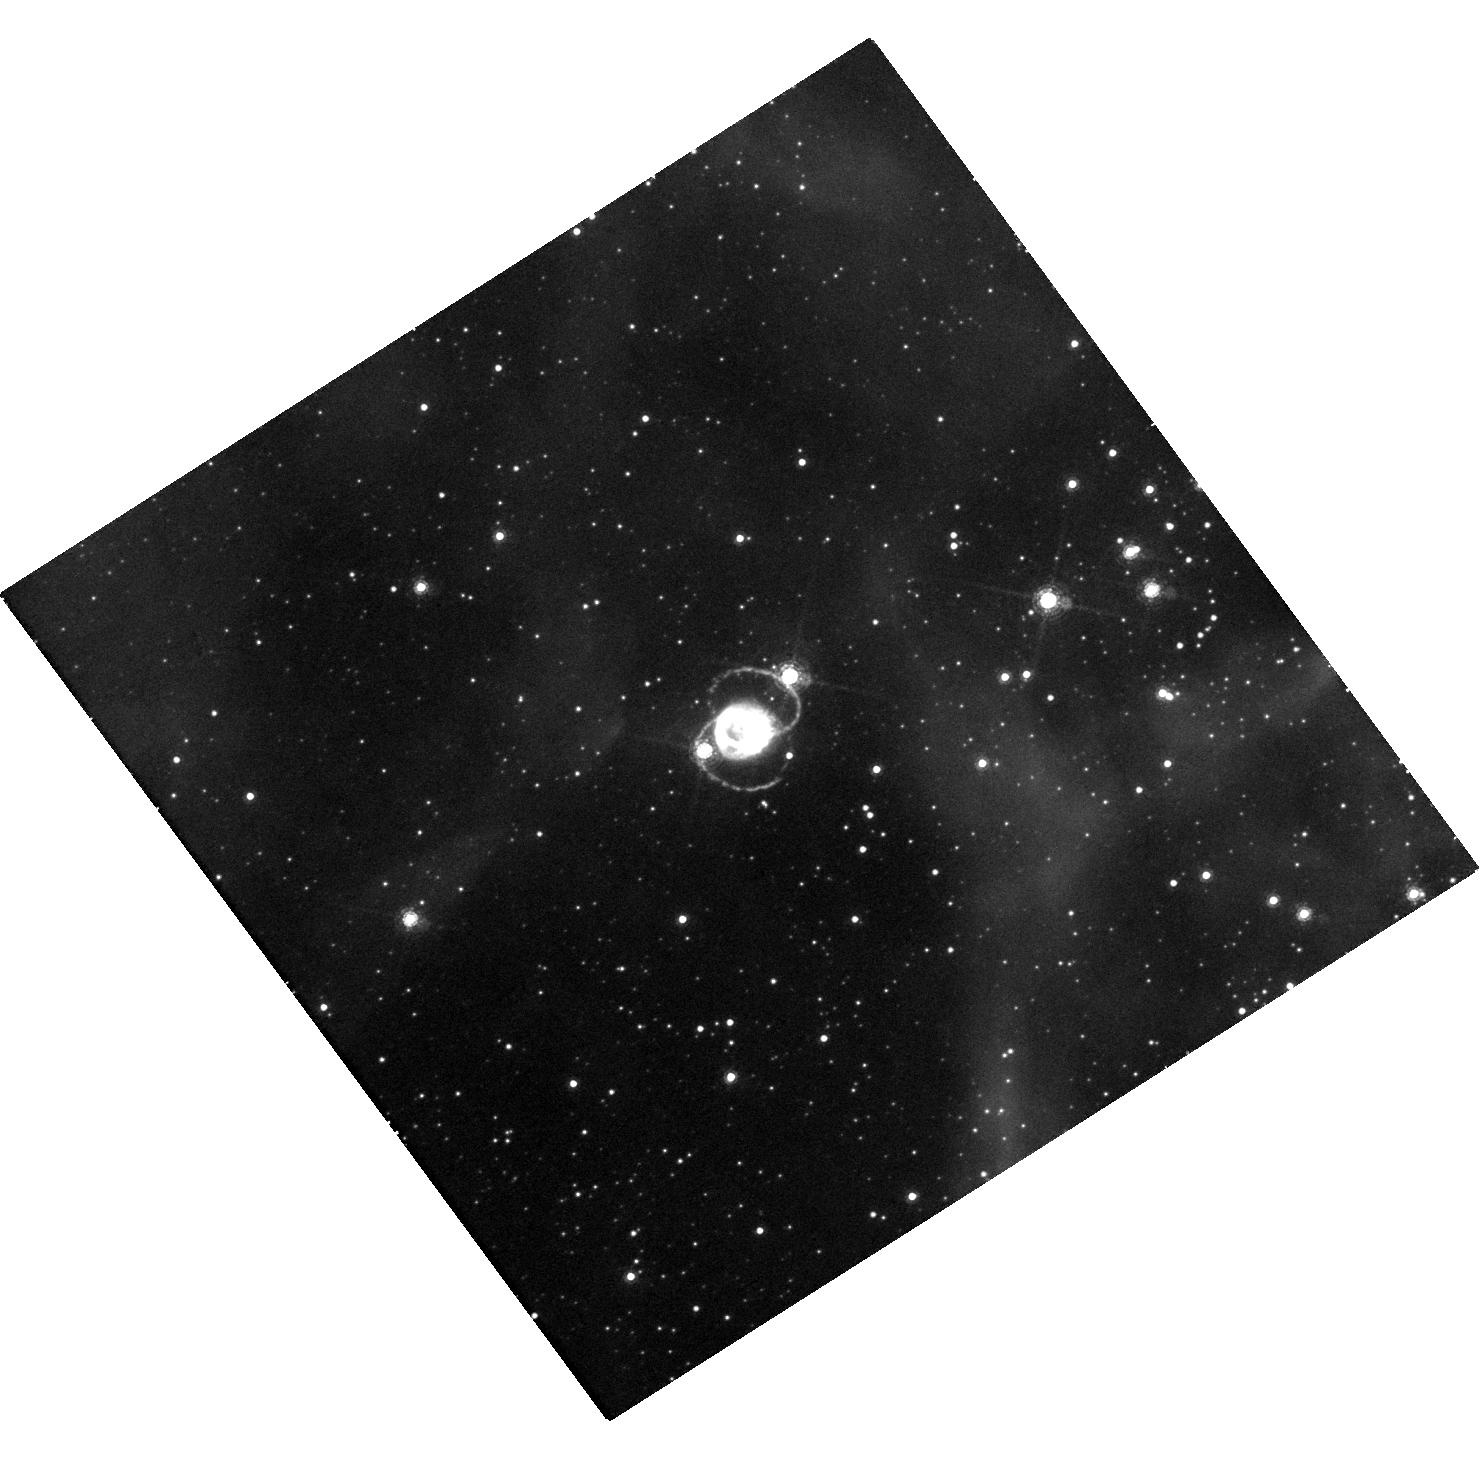
Target: SN-1987A. Instrument: WFC3/UVIS. Filter: F657N. Exposure: 47 min. Observation ID: hst_16265_02_wfc3_uvis_f657n_ieb902

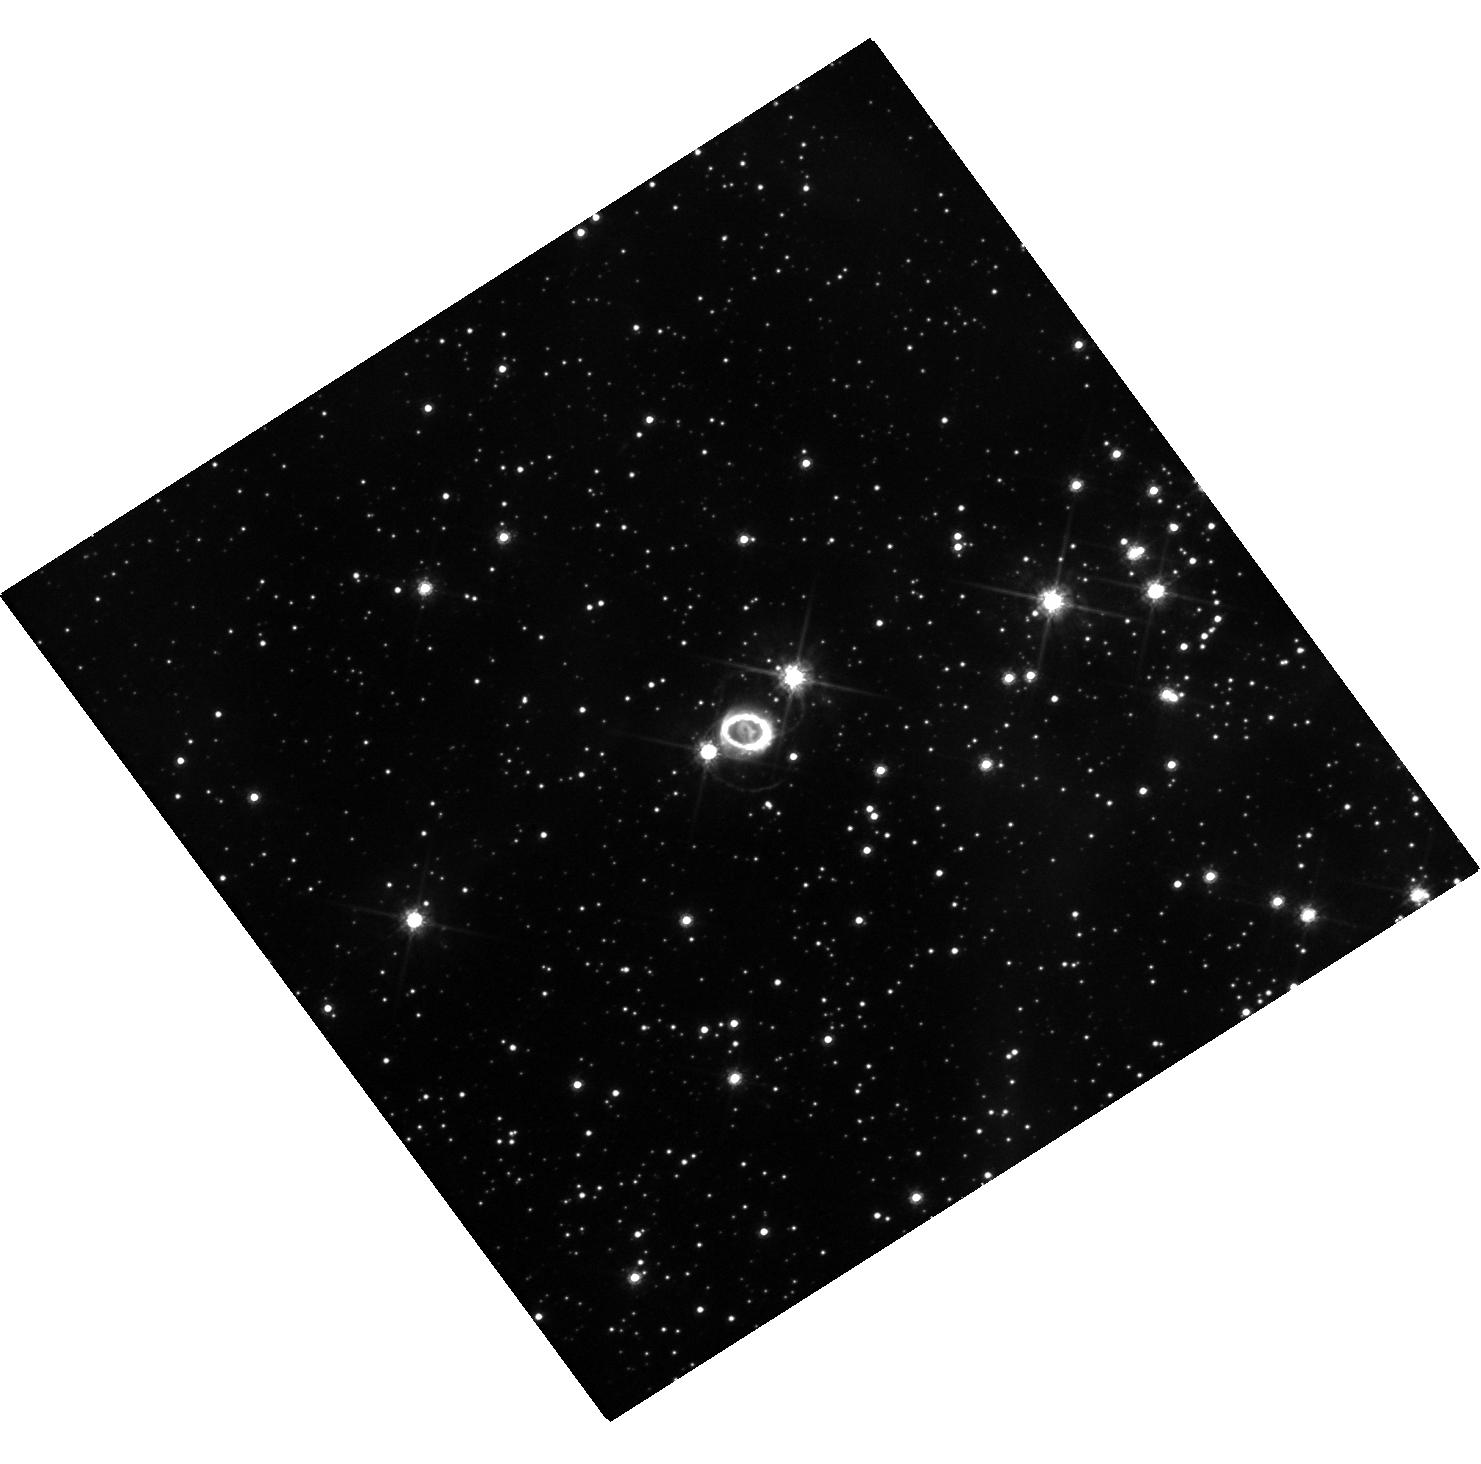
Target: SN-1987A. Instrument: WFC3/UVIS. Filter: F625W. Exposure: 18 min. Observation ID: hst_16265_01_wfc3_uvis_f625w_ieb901

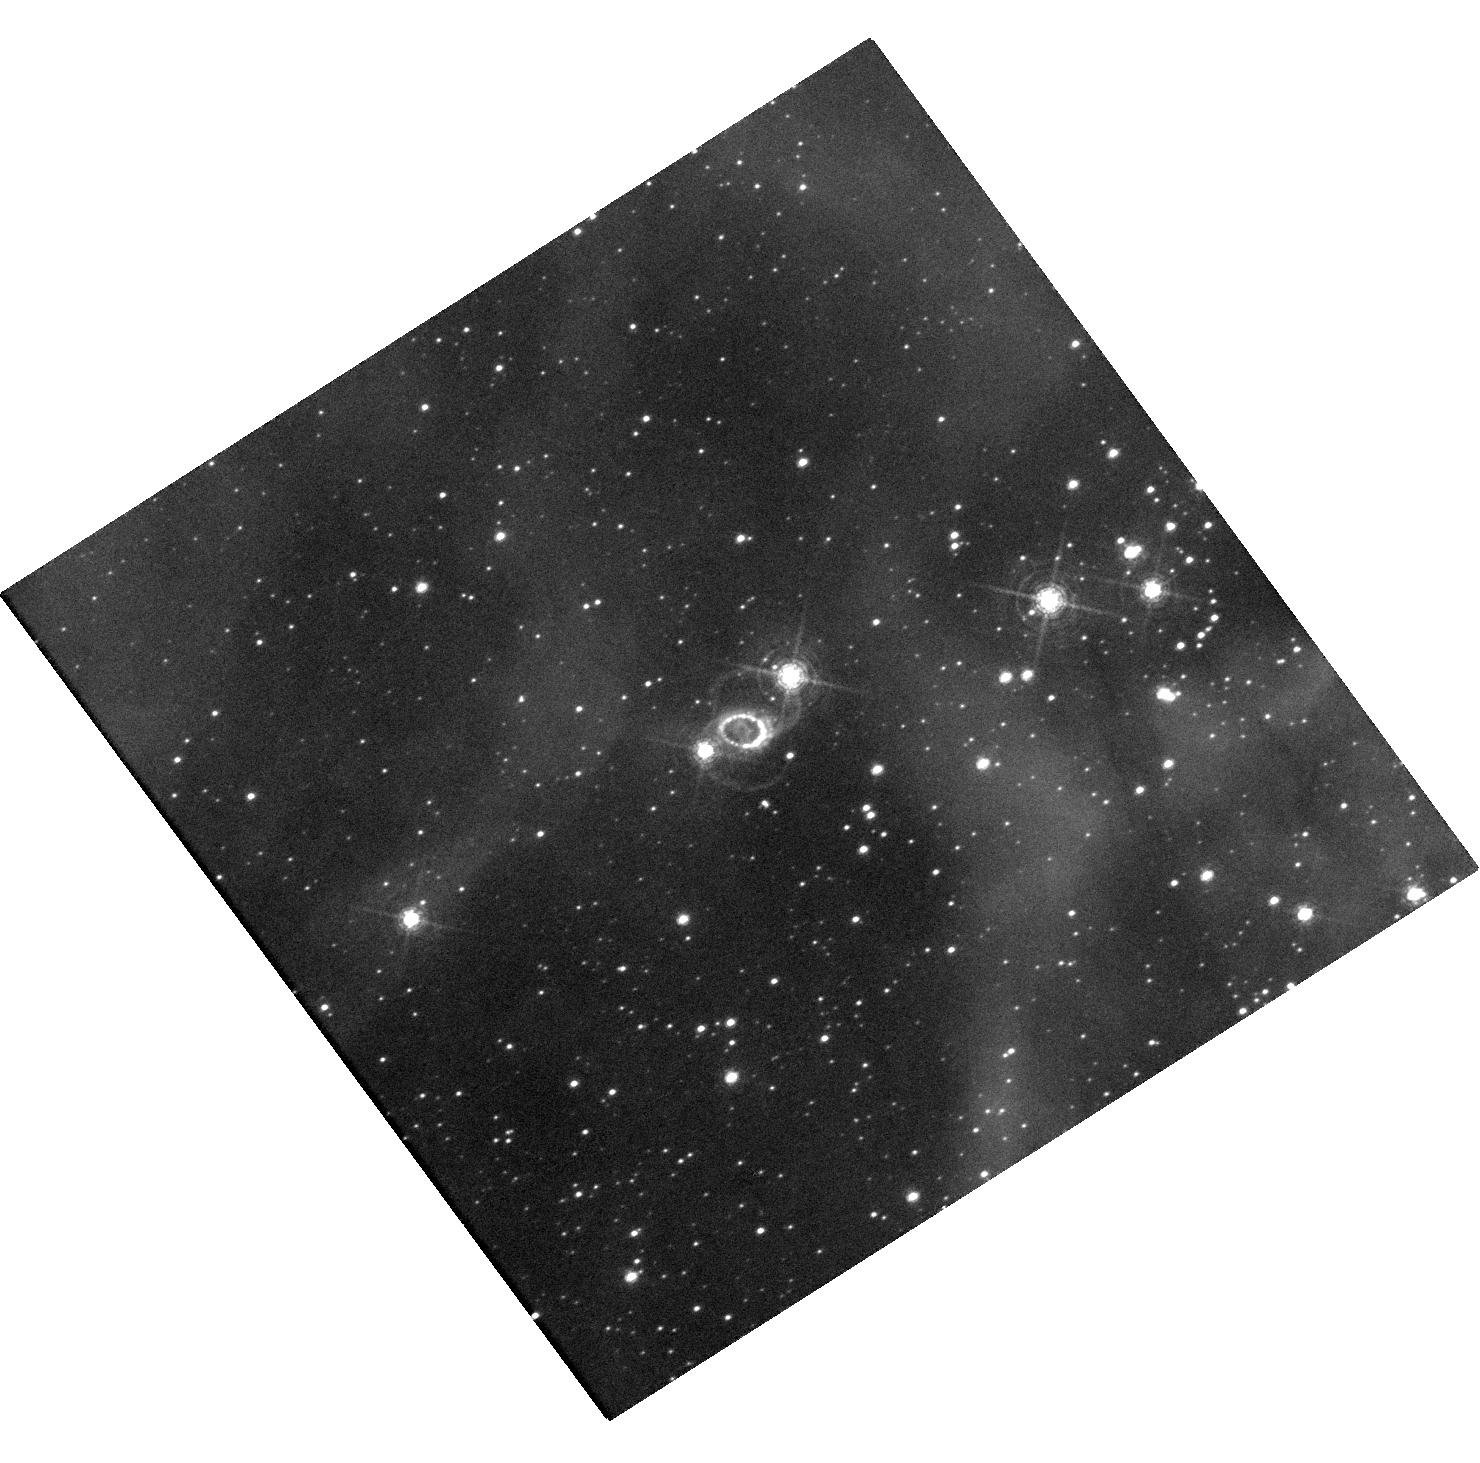
Target: SN-1987A. Instrument: WFC3/UVIS. Filter: F502N. Exposure: 1.6 h. Observation ID: hst_16265_03_wfc3_uvis_f502n_ieb903

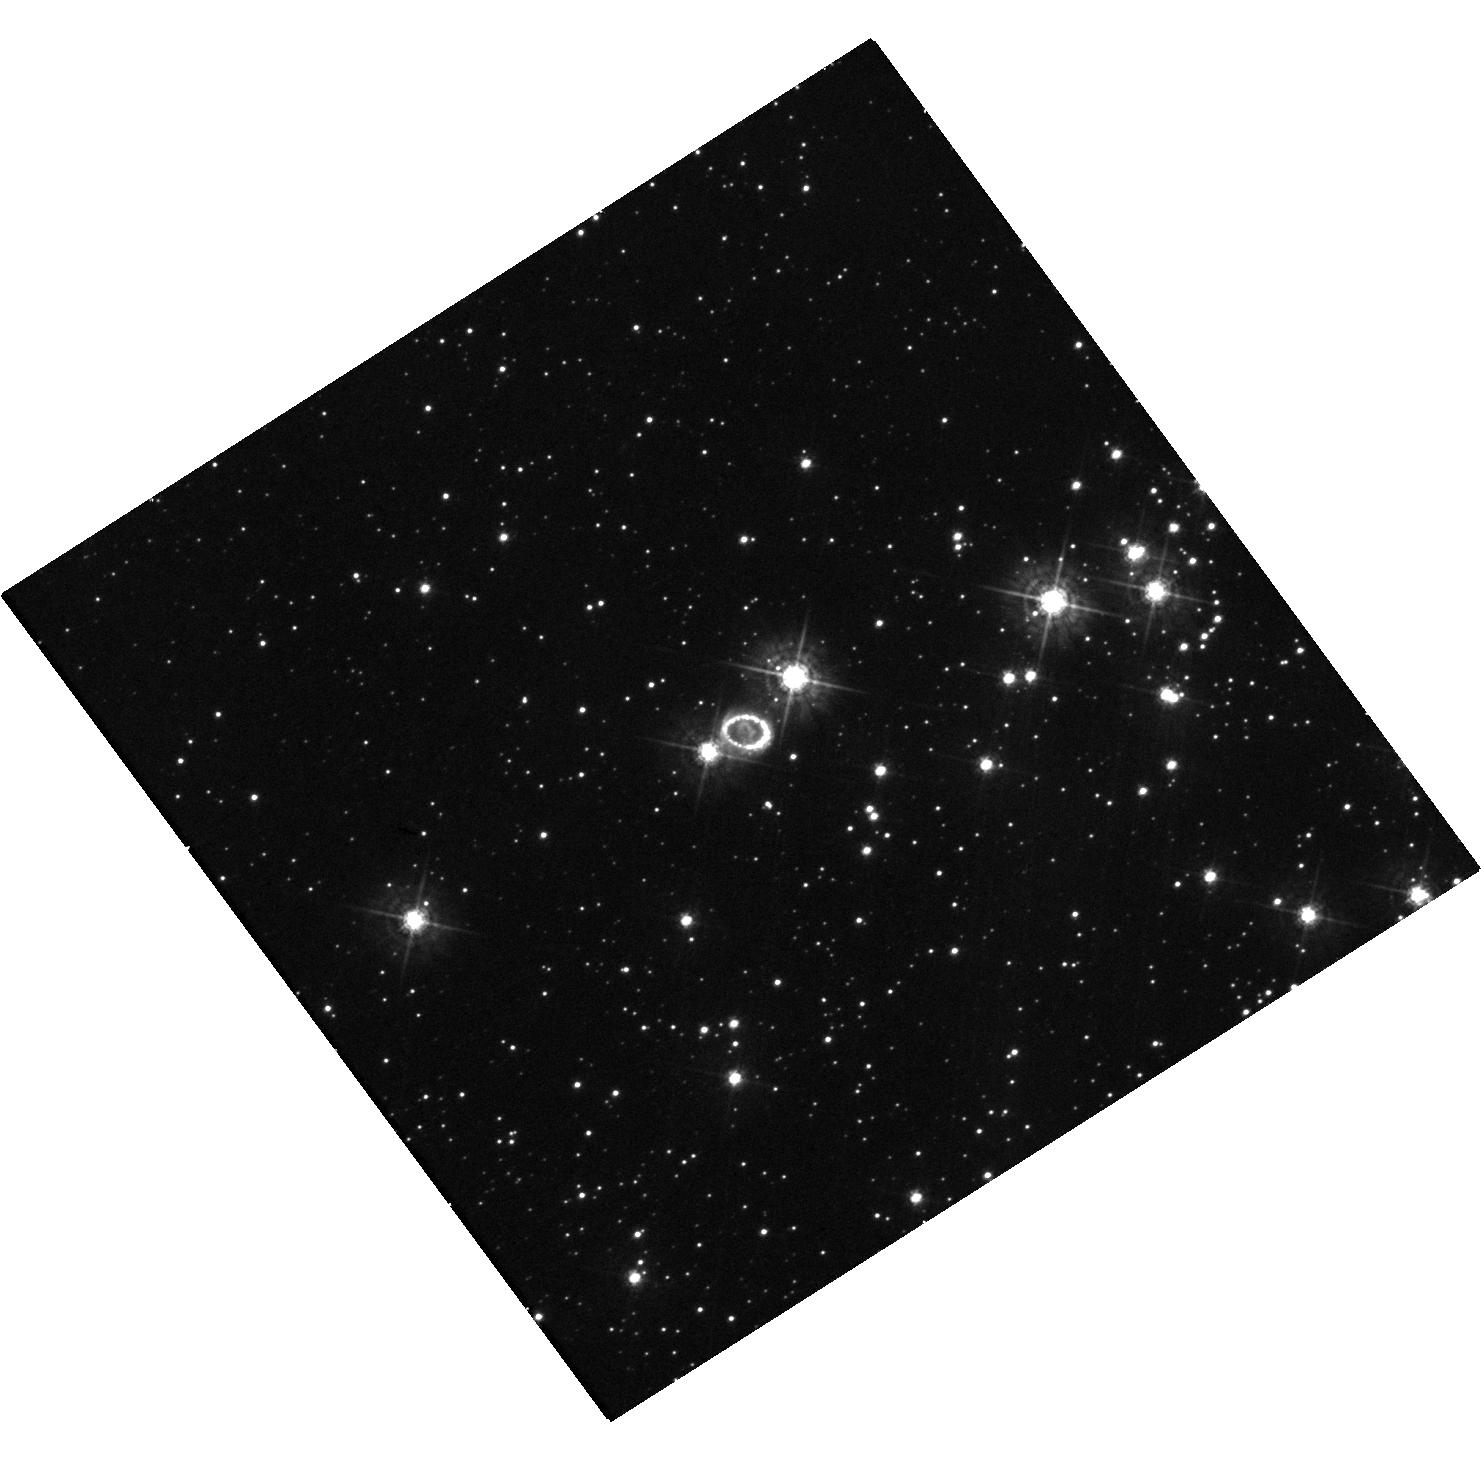
Target: SN-1987A. Instrument: WFC3/UVIS. Filter: F438W. Exposure: 20 min. Observation ID: hst_16265_01_wfc3_uvis_f438w_ieb901

The ever-changing face of SN 1987A (PI: Larsson, Josefin)

SN 1987A is the great supernova (SN) of the HST era. An unbroken string of observations is the essential tool for detecting change and establishing a uniform legacy archive. Recent imaging has shown dramatic changes in the ejecta and the interaction with the circumstellar material. After a steady increase in flux, the inner circumstellar ring reached a maximum in 2009 and is now fading rapidly as it is destroyed by shocks. At the same time, diffuse emission and new spots outside the inner ring are becoming visible, gradually revealing previously unseen material that extends toward the outer rings. Monitoring this emission is required to understand the formation of the rings and the mass-loss history of the progenitor star. In addition, the expanding innermost ejecta reveal asymmetries and mixing in the explosion. As the ejecta expand, X-rays from the inner ring penetrate into the metal-rich core, which results in a brightening in the optical band. We request imaging in narrow and broad filters over the next three cycles to follow these developments. Annual observations are needed to monitor the rapid evolution of the shocks. Imaging in additional filters in one of the cycles will provide flux measurements crucial to estimating the energy budget of the ejecta, that, perhaps, will begin to reveal the elusive compact object. The HST observations have a unique blend of photometric fidelity and angular resolution that make them the indispensable partner to ongoing X-ray, sub-mm ALMA, and ground-based optical/NIR observations. They are also an important complement to the JWST GTO observations in 2022.